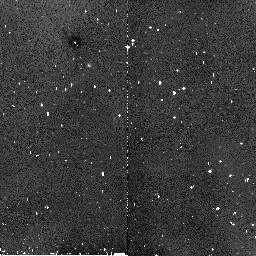
Target: NORTH-ECLIPTIC-POLE. Instrument: NICMOS/NIC2. Filter: F160W. Exposure: 1 min. Observation ID: n8ap02070

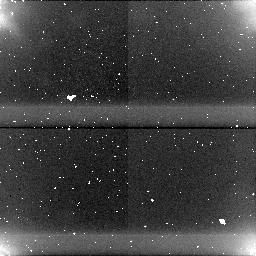
Target: field at RA 90.004°, Dec 66.570°. Instrument: NICMOS/NIC1. Filter: F110W. Exposure: 2 min. Observation ID: n8ap030b0

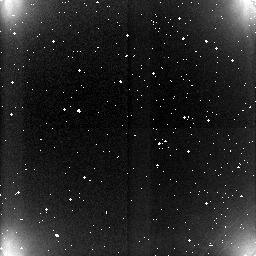
Target: field at RA 90.014°, Dec 66.583°. Instrument: NICMOS/NIC3. Filter: F222M. Exposure: 1 min. Observation ID: n8ap030c0

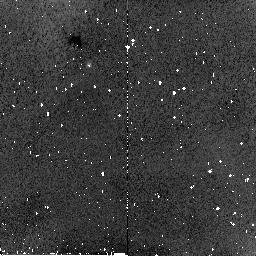
Target: NORTH-ECLIPTIC-POLE. Instrument: NICMOS/NIC2. Filter: F160W. Exposure: 1 min. Observation ID: n8ap01070

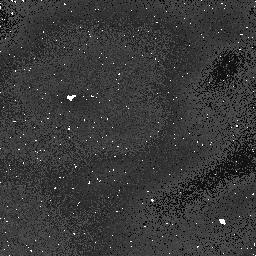
Target: field at RA 90.005°, Dec 66.570°. Instrument: NICMOS/NIC1. Filter: F110W. Exposure: 2 min. Observation ID: n8ap02040

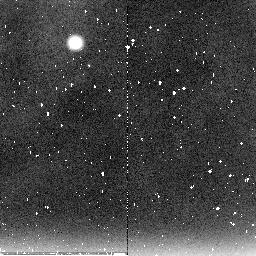
Target: NORTH-ECLIPTIC-POLE. Instrument: NICMOS/NIC2. Filter: F222M. Exposure: 6 min. Observation ID: n8ap02090

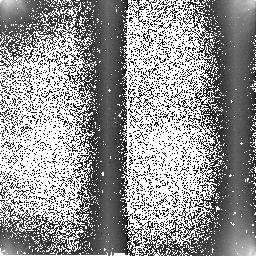
Target: NORTH-ECLIPTIC-POLE. Instrument: NICMOS/NIC2. Filter: F222M. Exposure: 6 min. Observation ID: n8ap04030

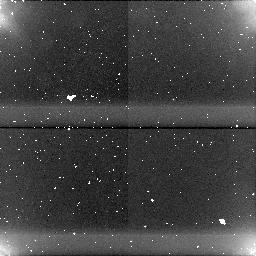
Target: field at RA 90.003°, Dec 66.570°. Instrument: NICMOS/NIC1. Filter: F110W. Exposure: 2 min. Observation ID: n8ap04040

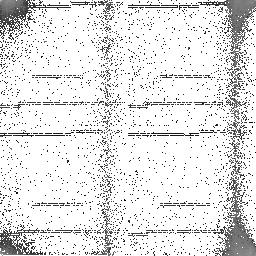
Target: NORTH-ECLIPTIC-POLE. Instrument: NICMOS/NIC2. Filter: F160W. Exposure: 1 min. Observation ID: n8ap03020

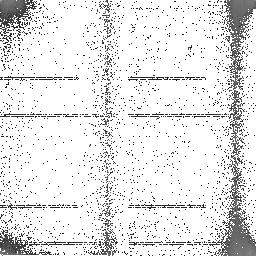
Target: NORTH-ECLIPTIC-POLE. Instrument: NICMOS/NIC2. Filter: F160W. Exposure: 1 min. Observation ID: n8ap04020

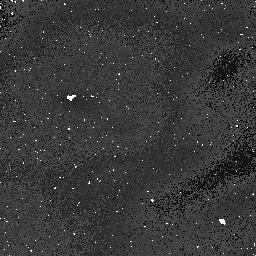
Target: field at RA 90.006°, Dec 66.570°. Instrument: NICMOS/NIC1. Filter: F110W. Exposure: 2 min. Observation ID: n8ap01040

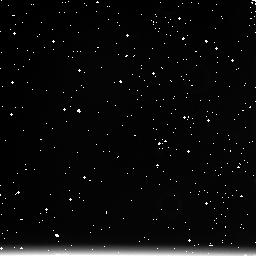
Target: field at RA 90.017°, Dec 66.583°. Instrument: NICMOS/NIC3. Filter: F222M. Exposure: 1 min. Observation ID: n8ap010c0

NICMOS Flats and temperature dependence of the DQE (PI: Boeker, Torsten)

The purpose of this proposal is to obtain initial estimates of the detective quantum efficiency (DQE) of the NICMOS detectors and its temperature dependence in the previously uncharted temperature regime expected for operation under the NICMOS Cooling System (NCS). The observations will measure the relative (via flat field morphology) and absolute DQE variation at three temperature setpoints. In addition, they will provide a monitor for particulate contamination ("Grot") and detector lateral position (from the coronagraphic spot and FDA vignetting). When stars are present in the field of view, they will enable a preliminary focus determination.